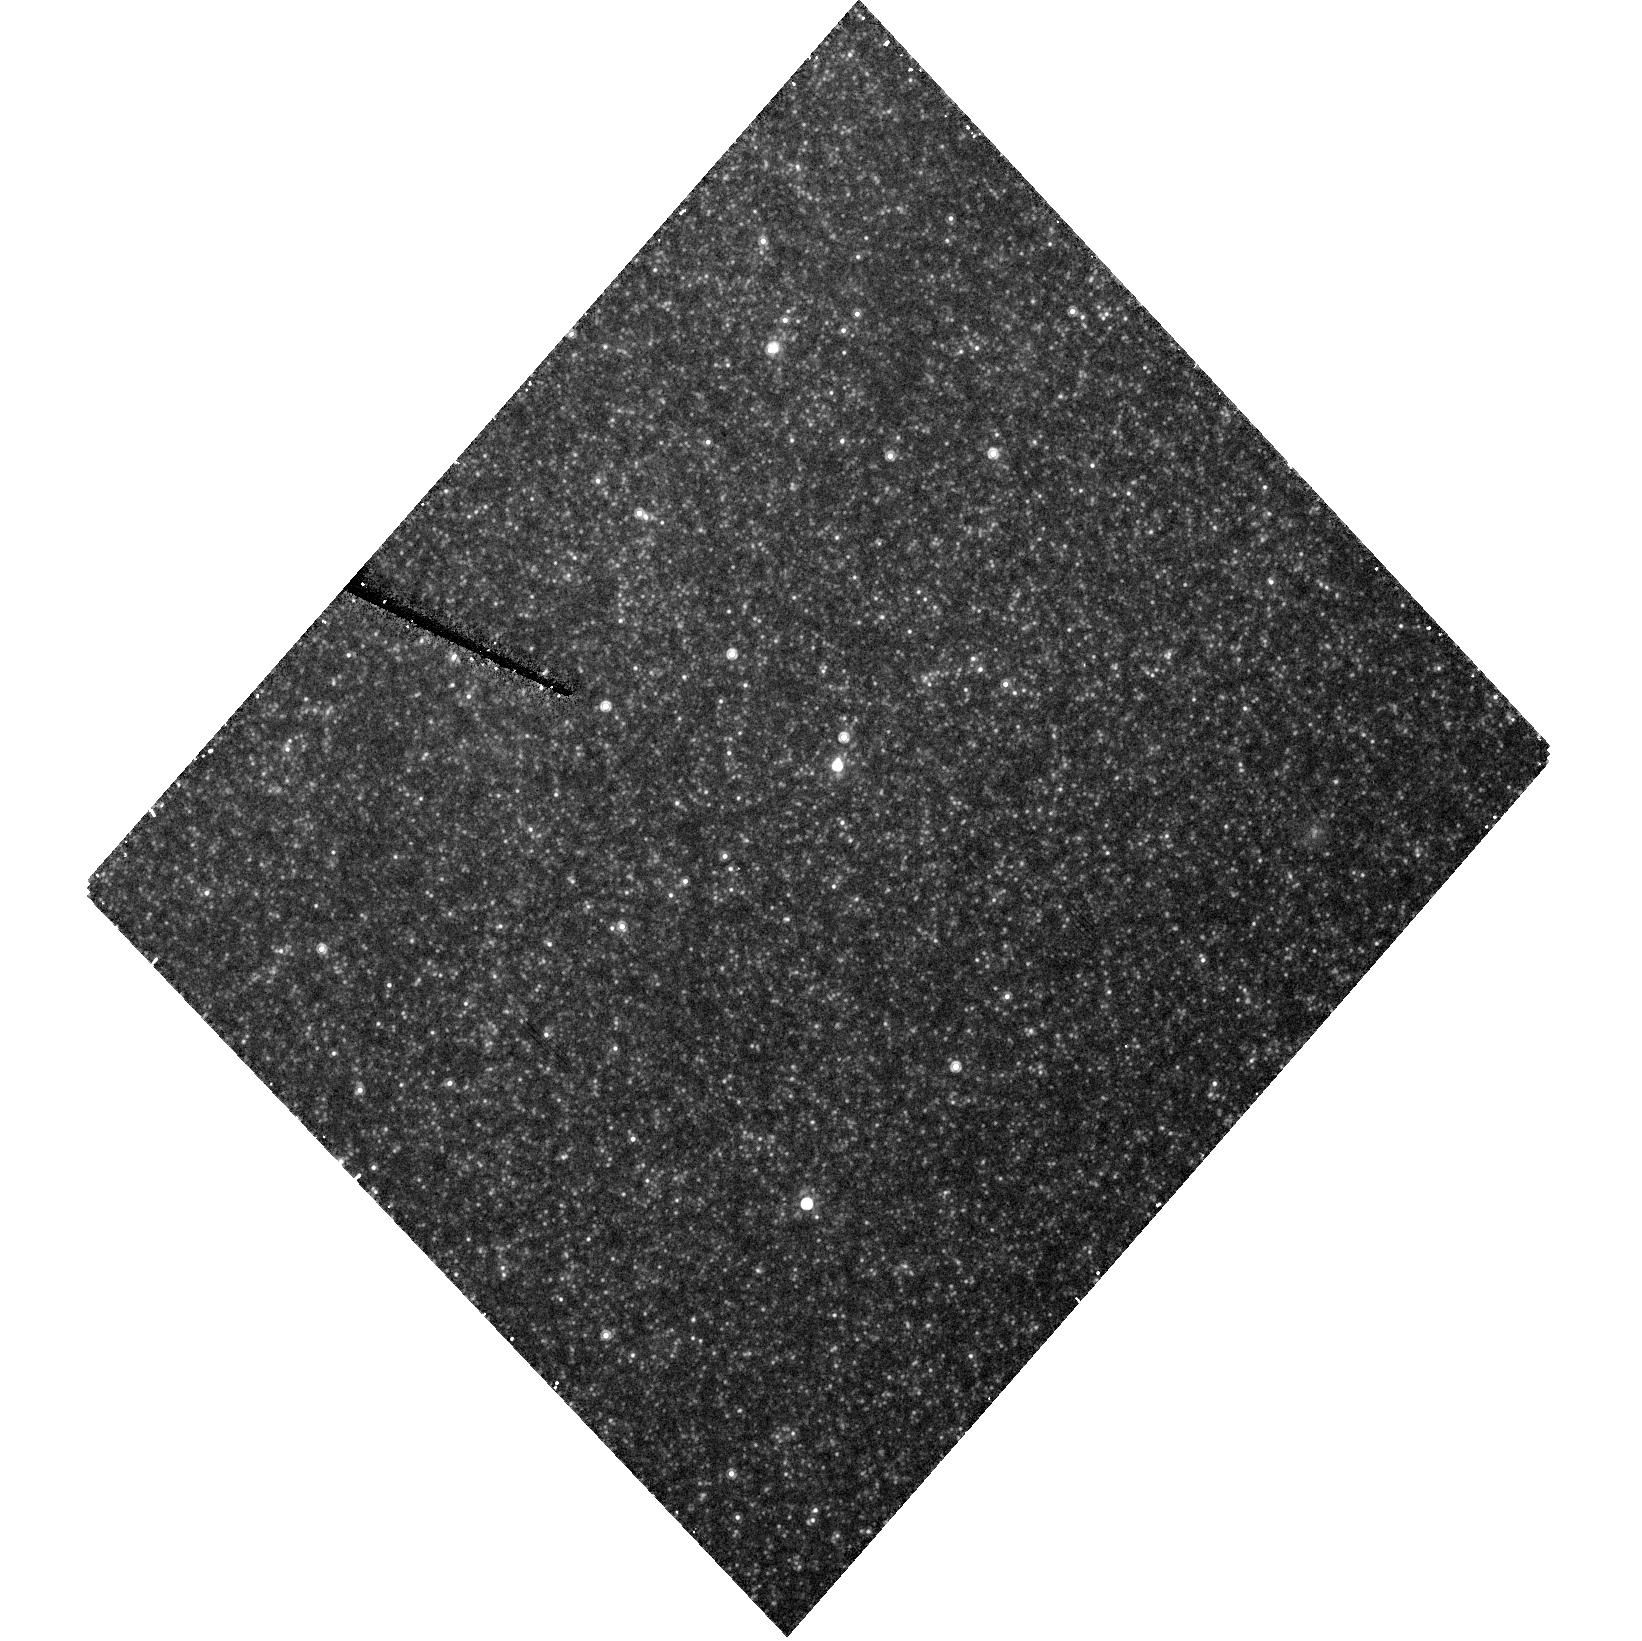
Target: SN1993J. Instrument: ACS/HRC. Filter: F814W. Exposure: 23 min. Observation ID: hst_10204_03_acs_hrc_f814w_j8zo03

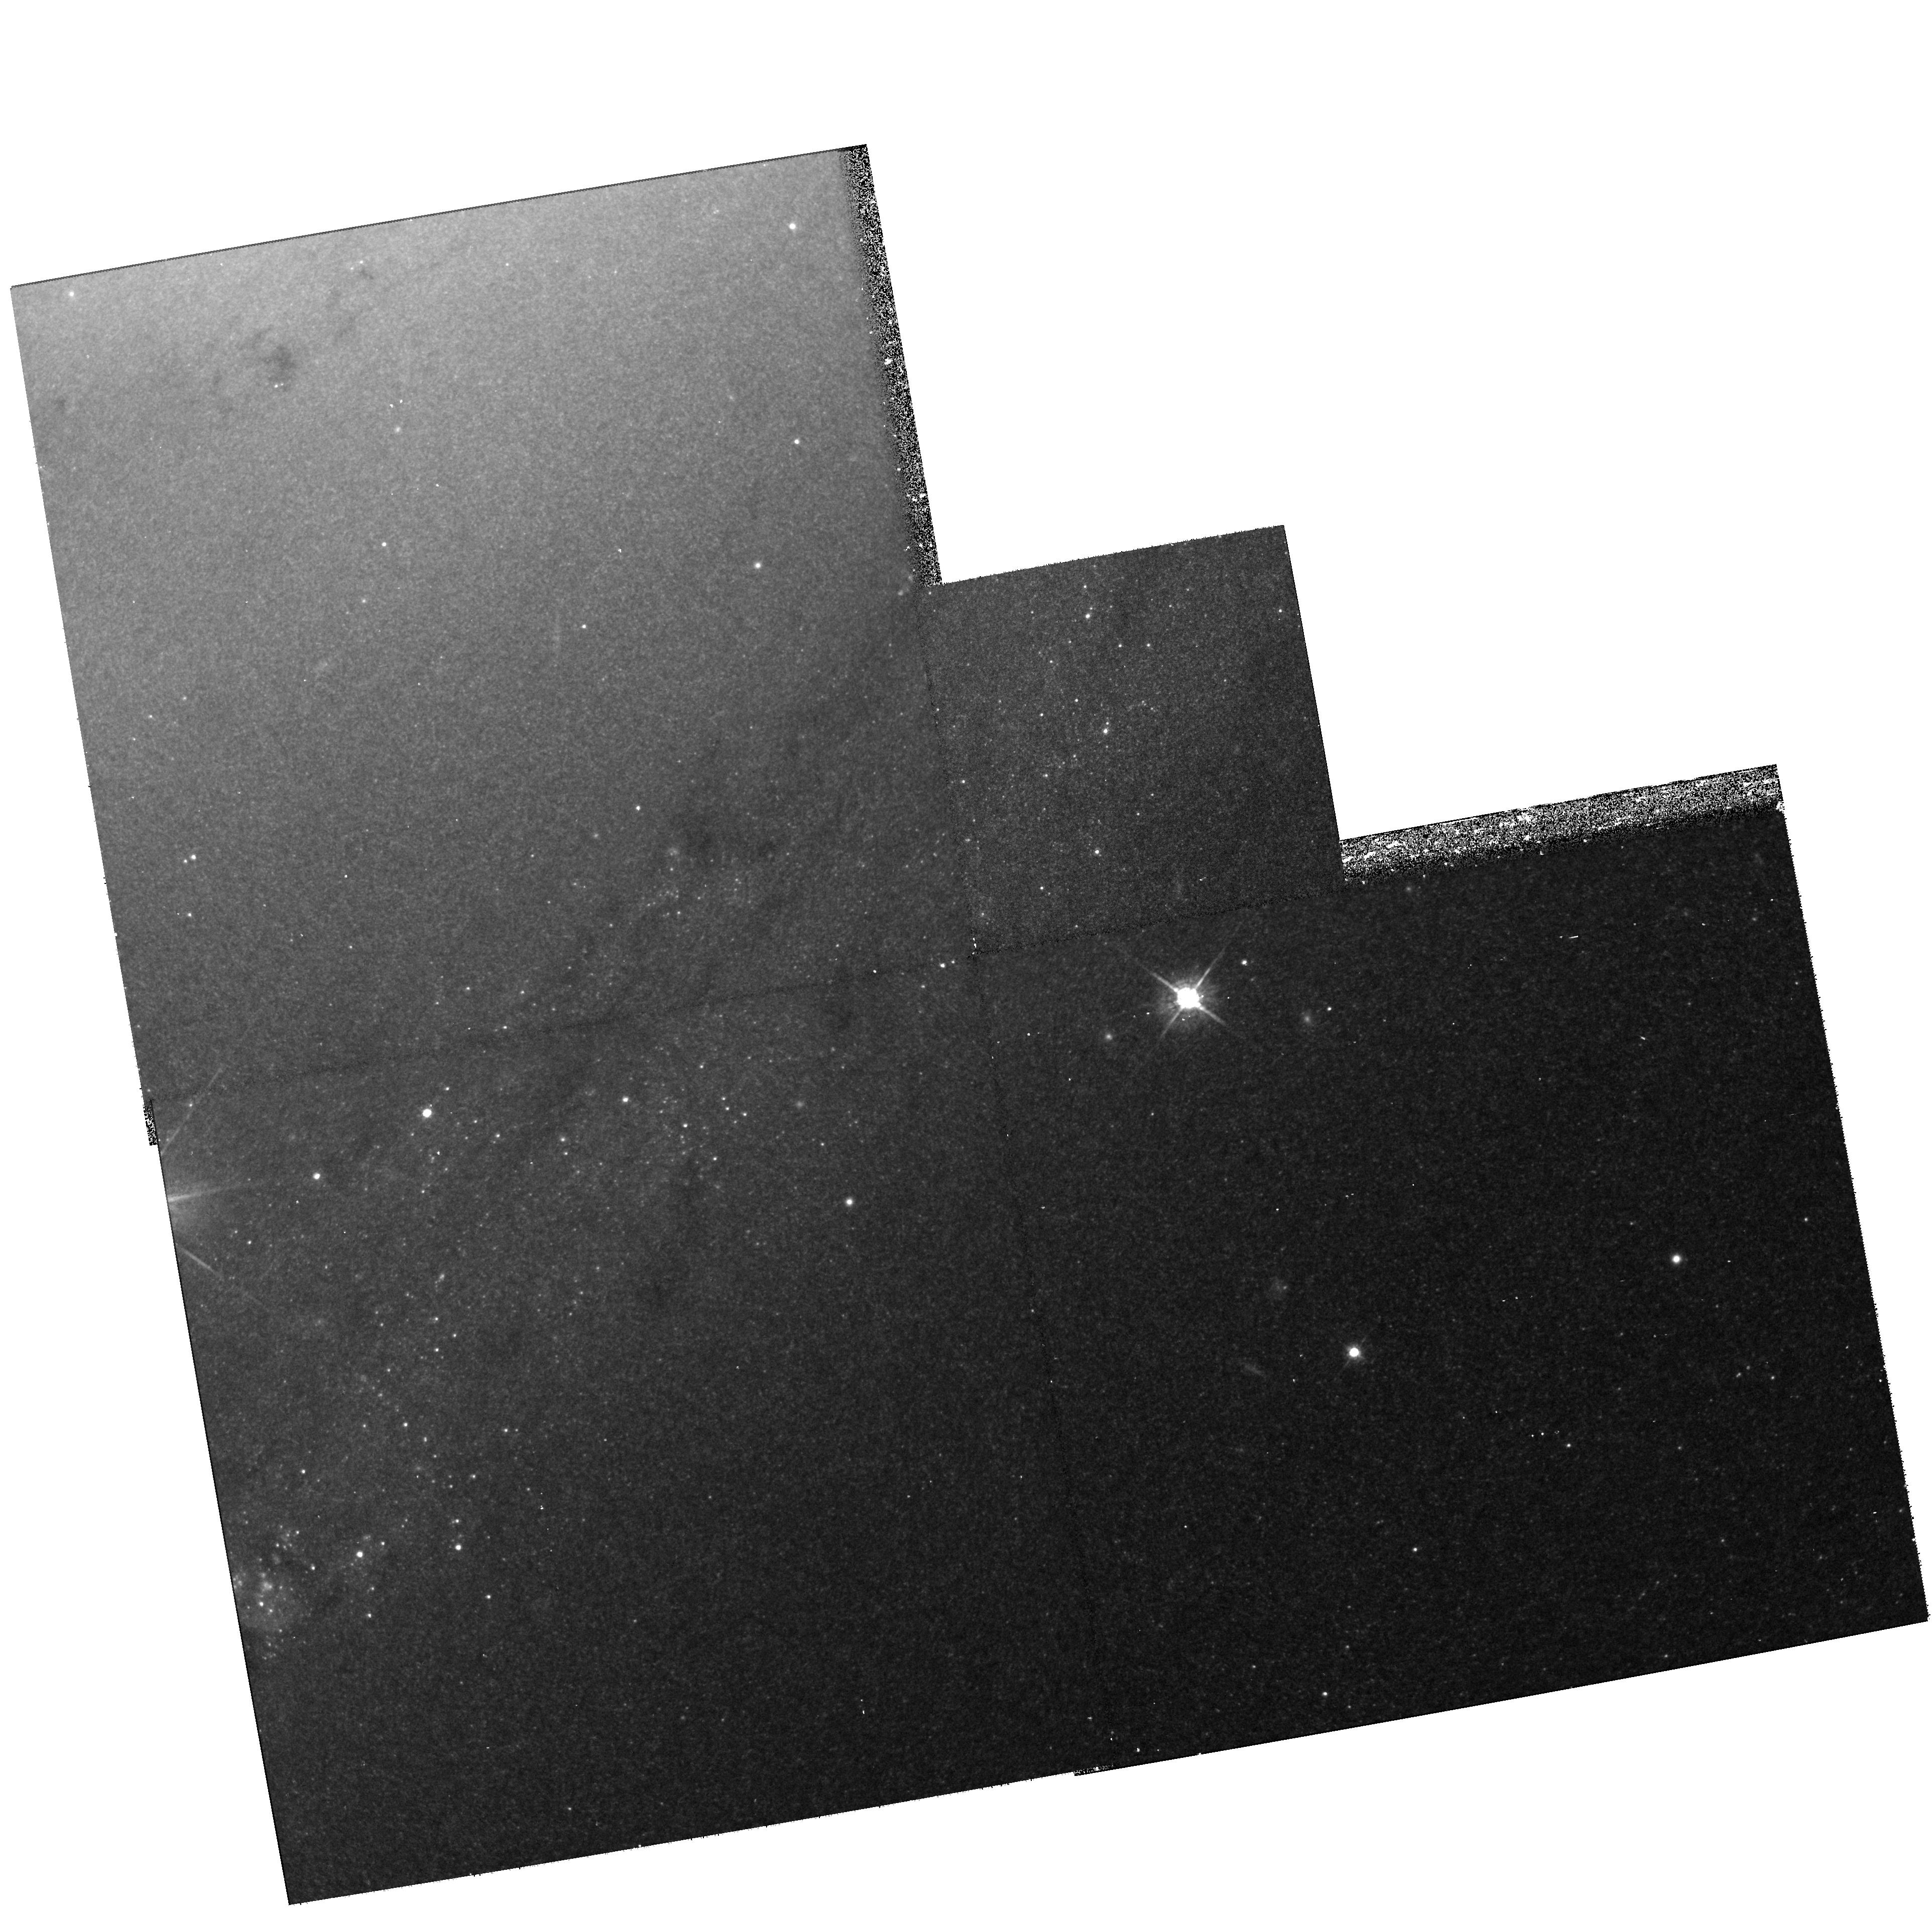
Target: SN1993J. Instrument: WFPC2/PC. Filter: F675W. Exposure: 20 min. Observation ID: hst_10204_01_wfpc2_pc_f675w_u8zo01

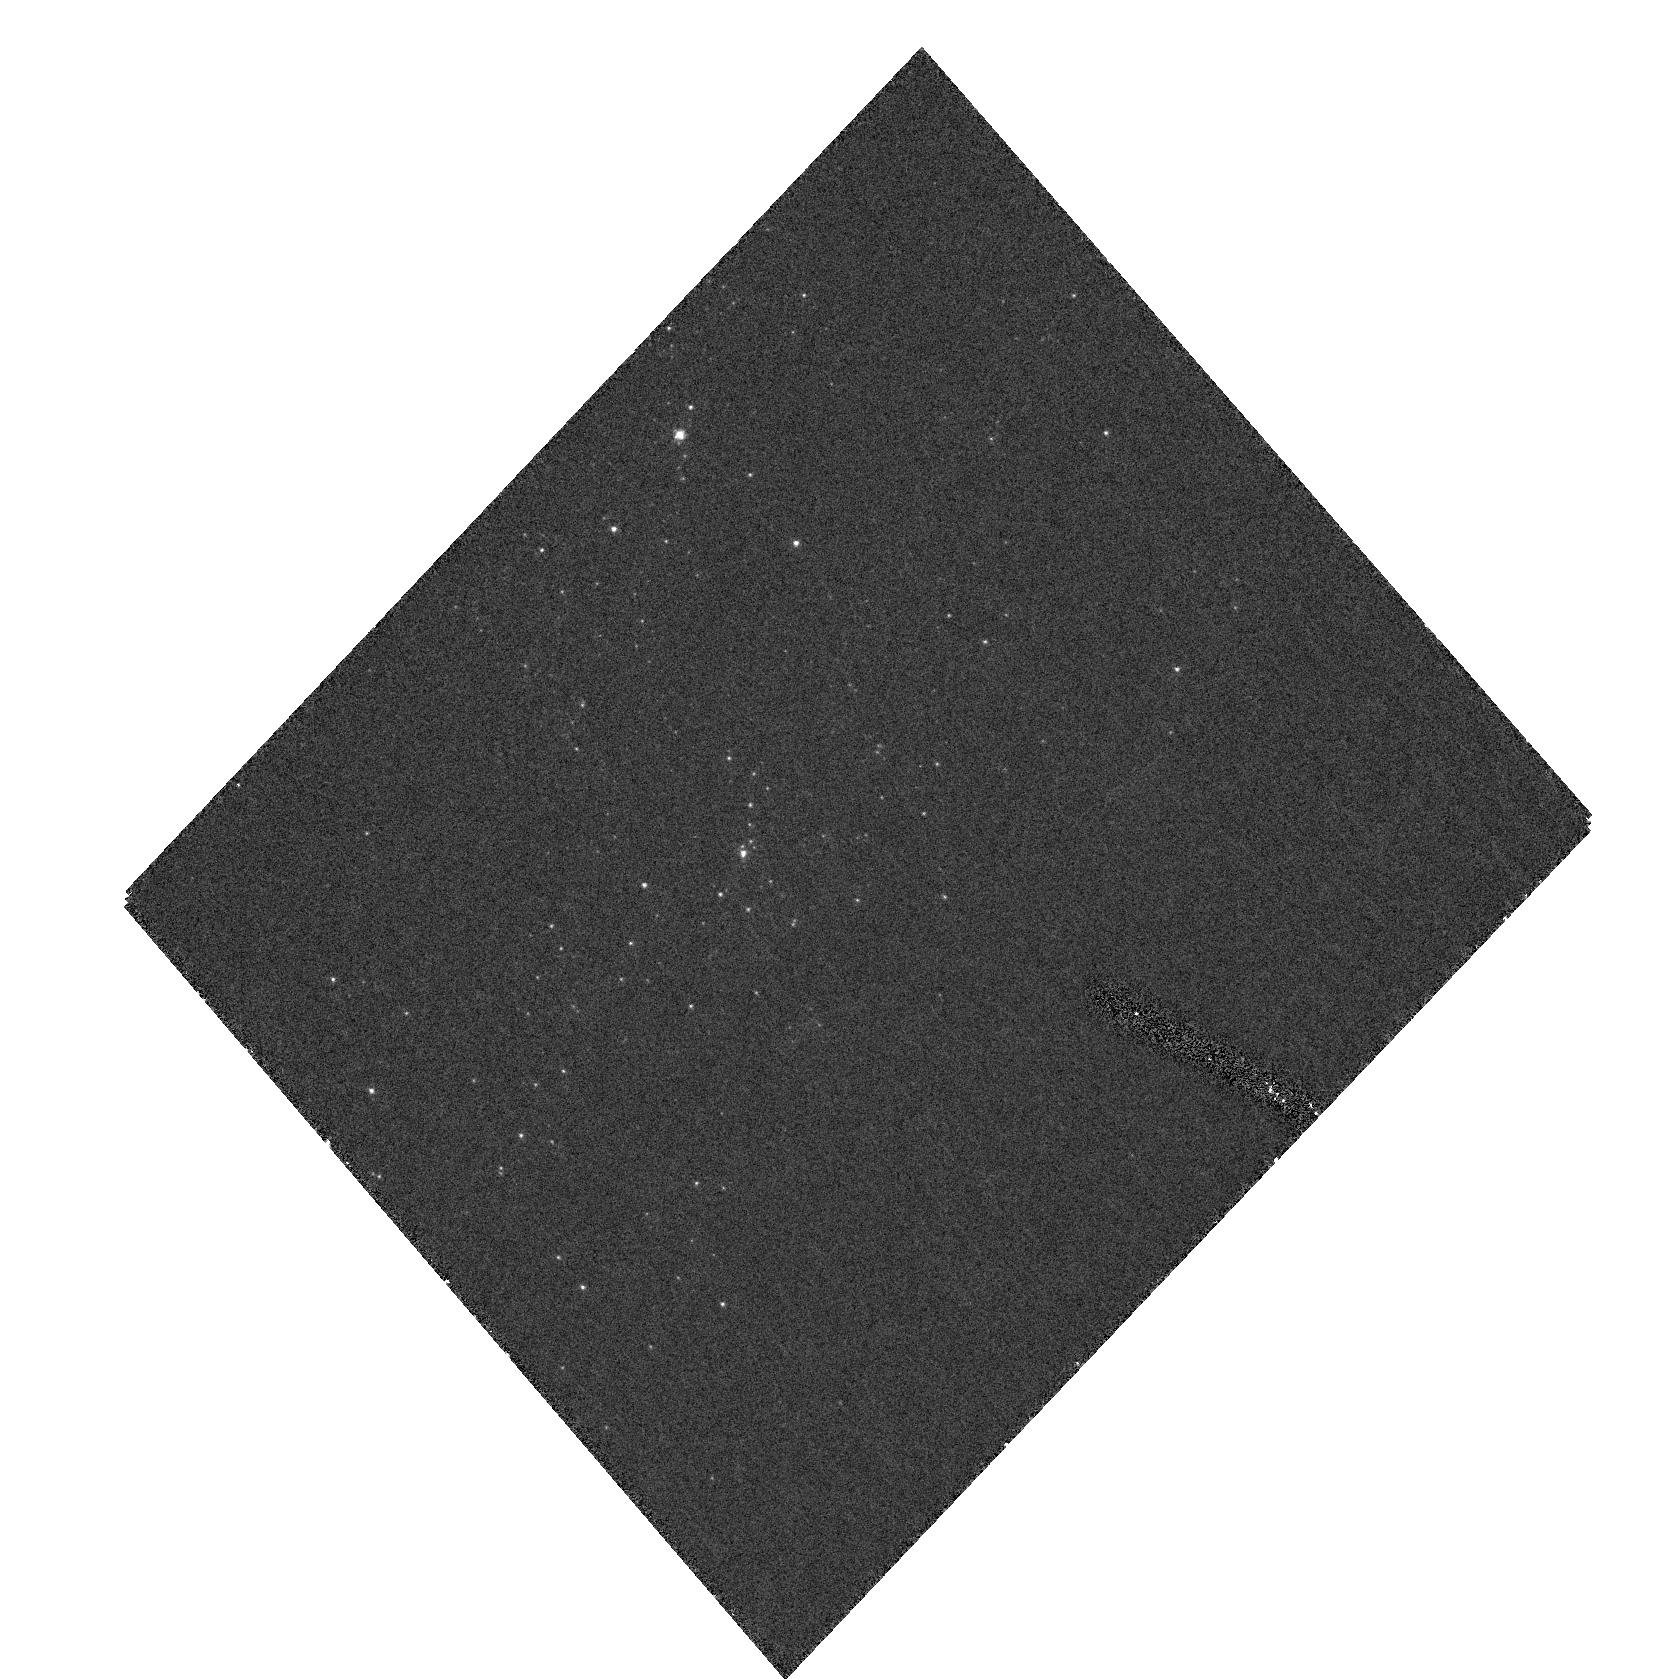
Target: SN1993J. Instrument: ACS/HRC. Filter: F330W. Exposure: 40 min. Observation ID: hst_10204_02_acs_hrc_f330w_j8zo02

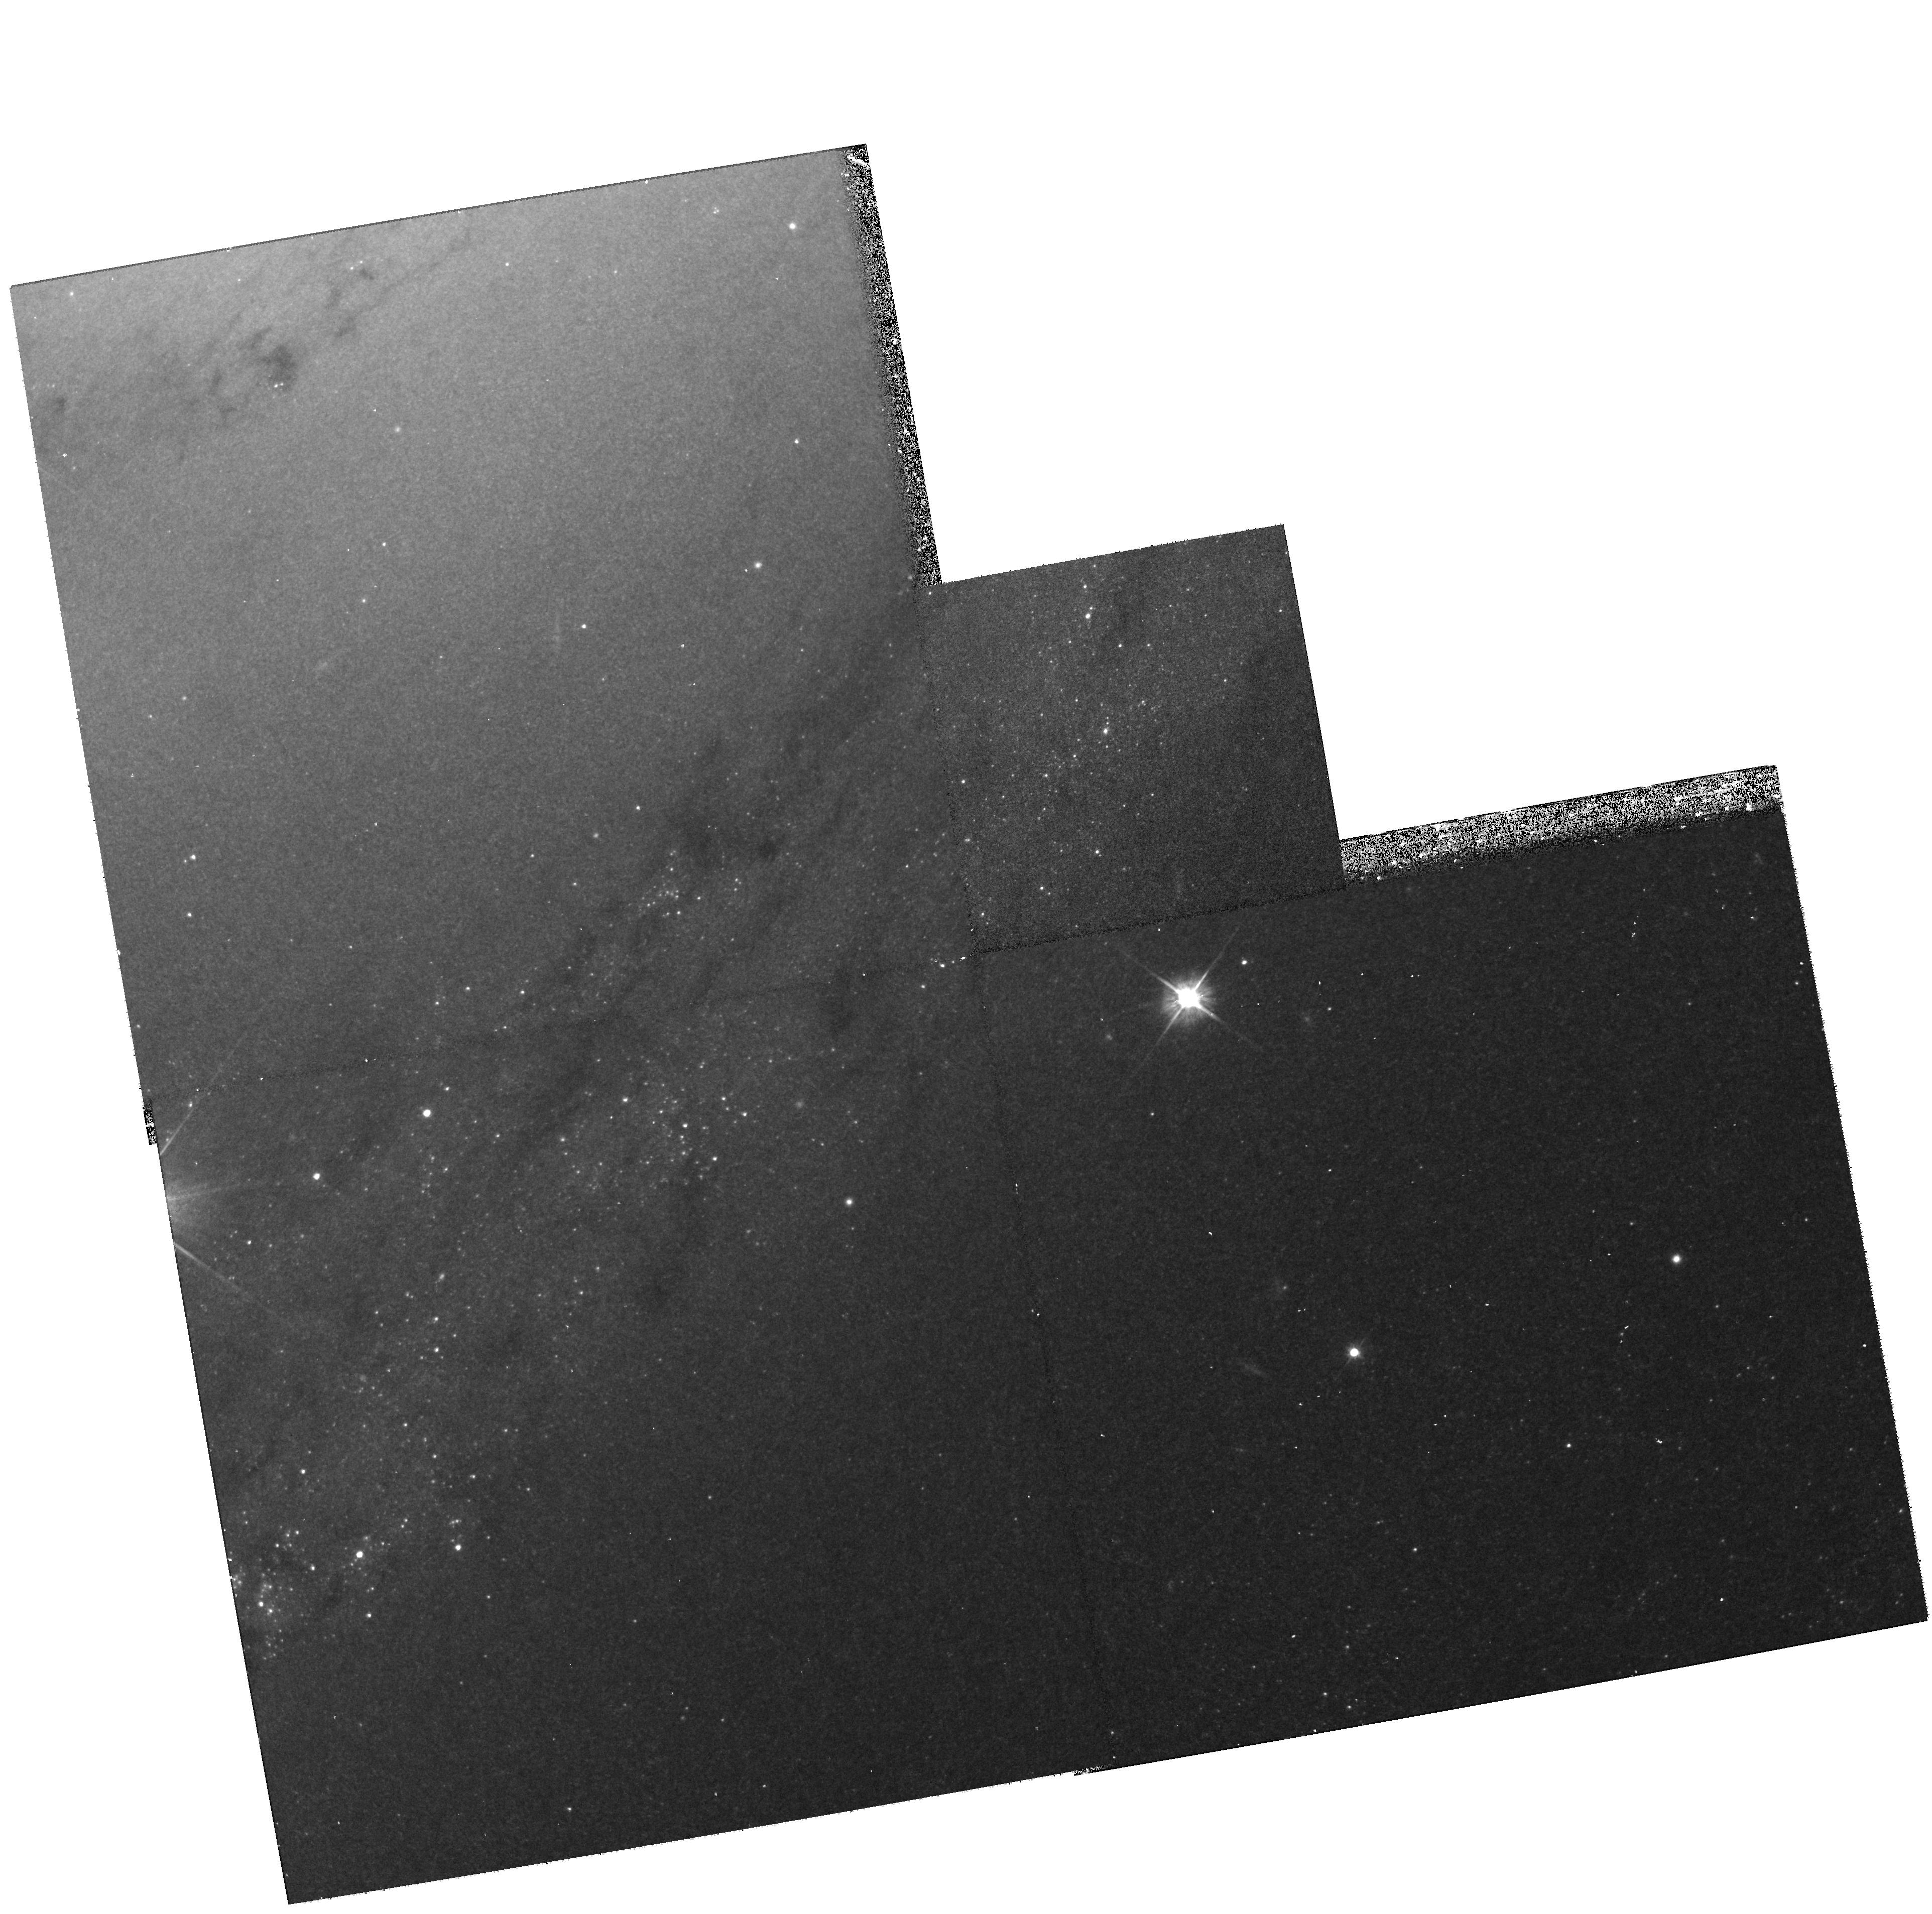
Target: SN1993J. Instrument: WFPC2/PC. Filter: F555W. Exposure: 18 min. Observation ID: hst_10204_01_wfpc2_pc_f555w_u8zo01

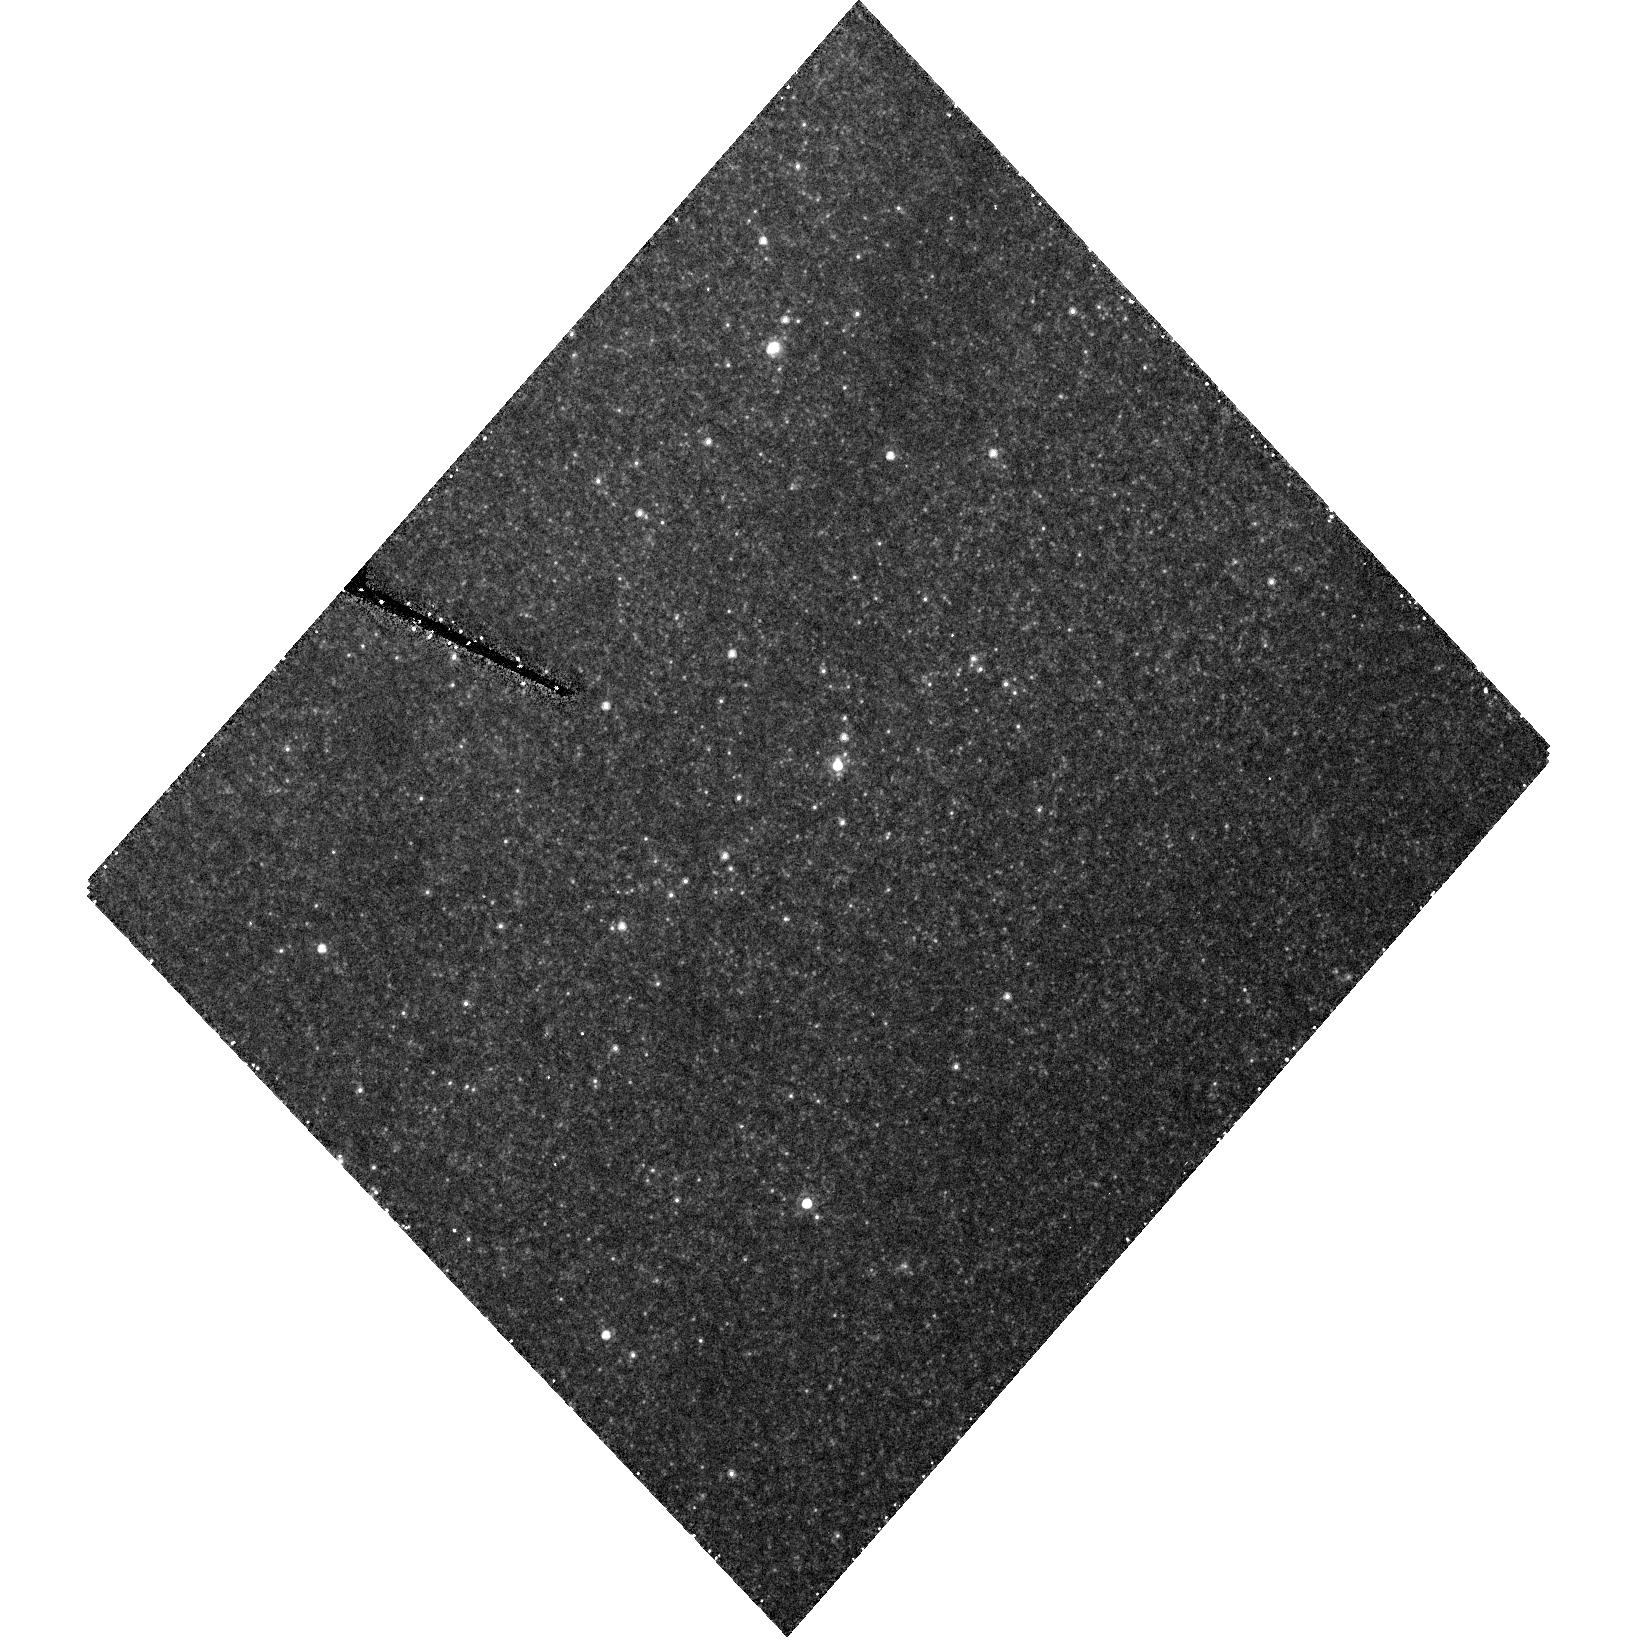
Target: SN1993J. Instrument: ACS/HRC. Filter: F625W. Exposure: 20 min. Observation ID: hst_10204_03_acs_hrc_f625w_j8zo03

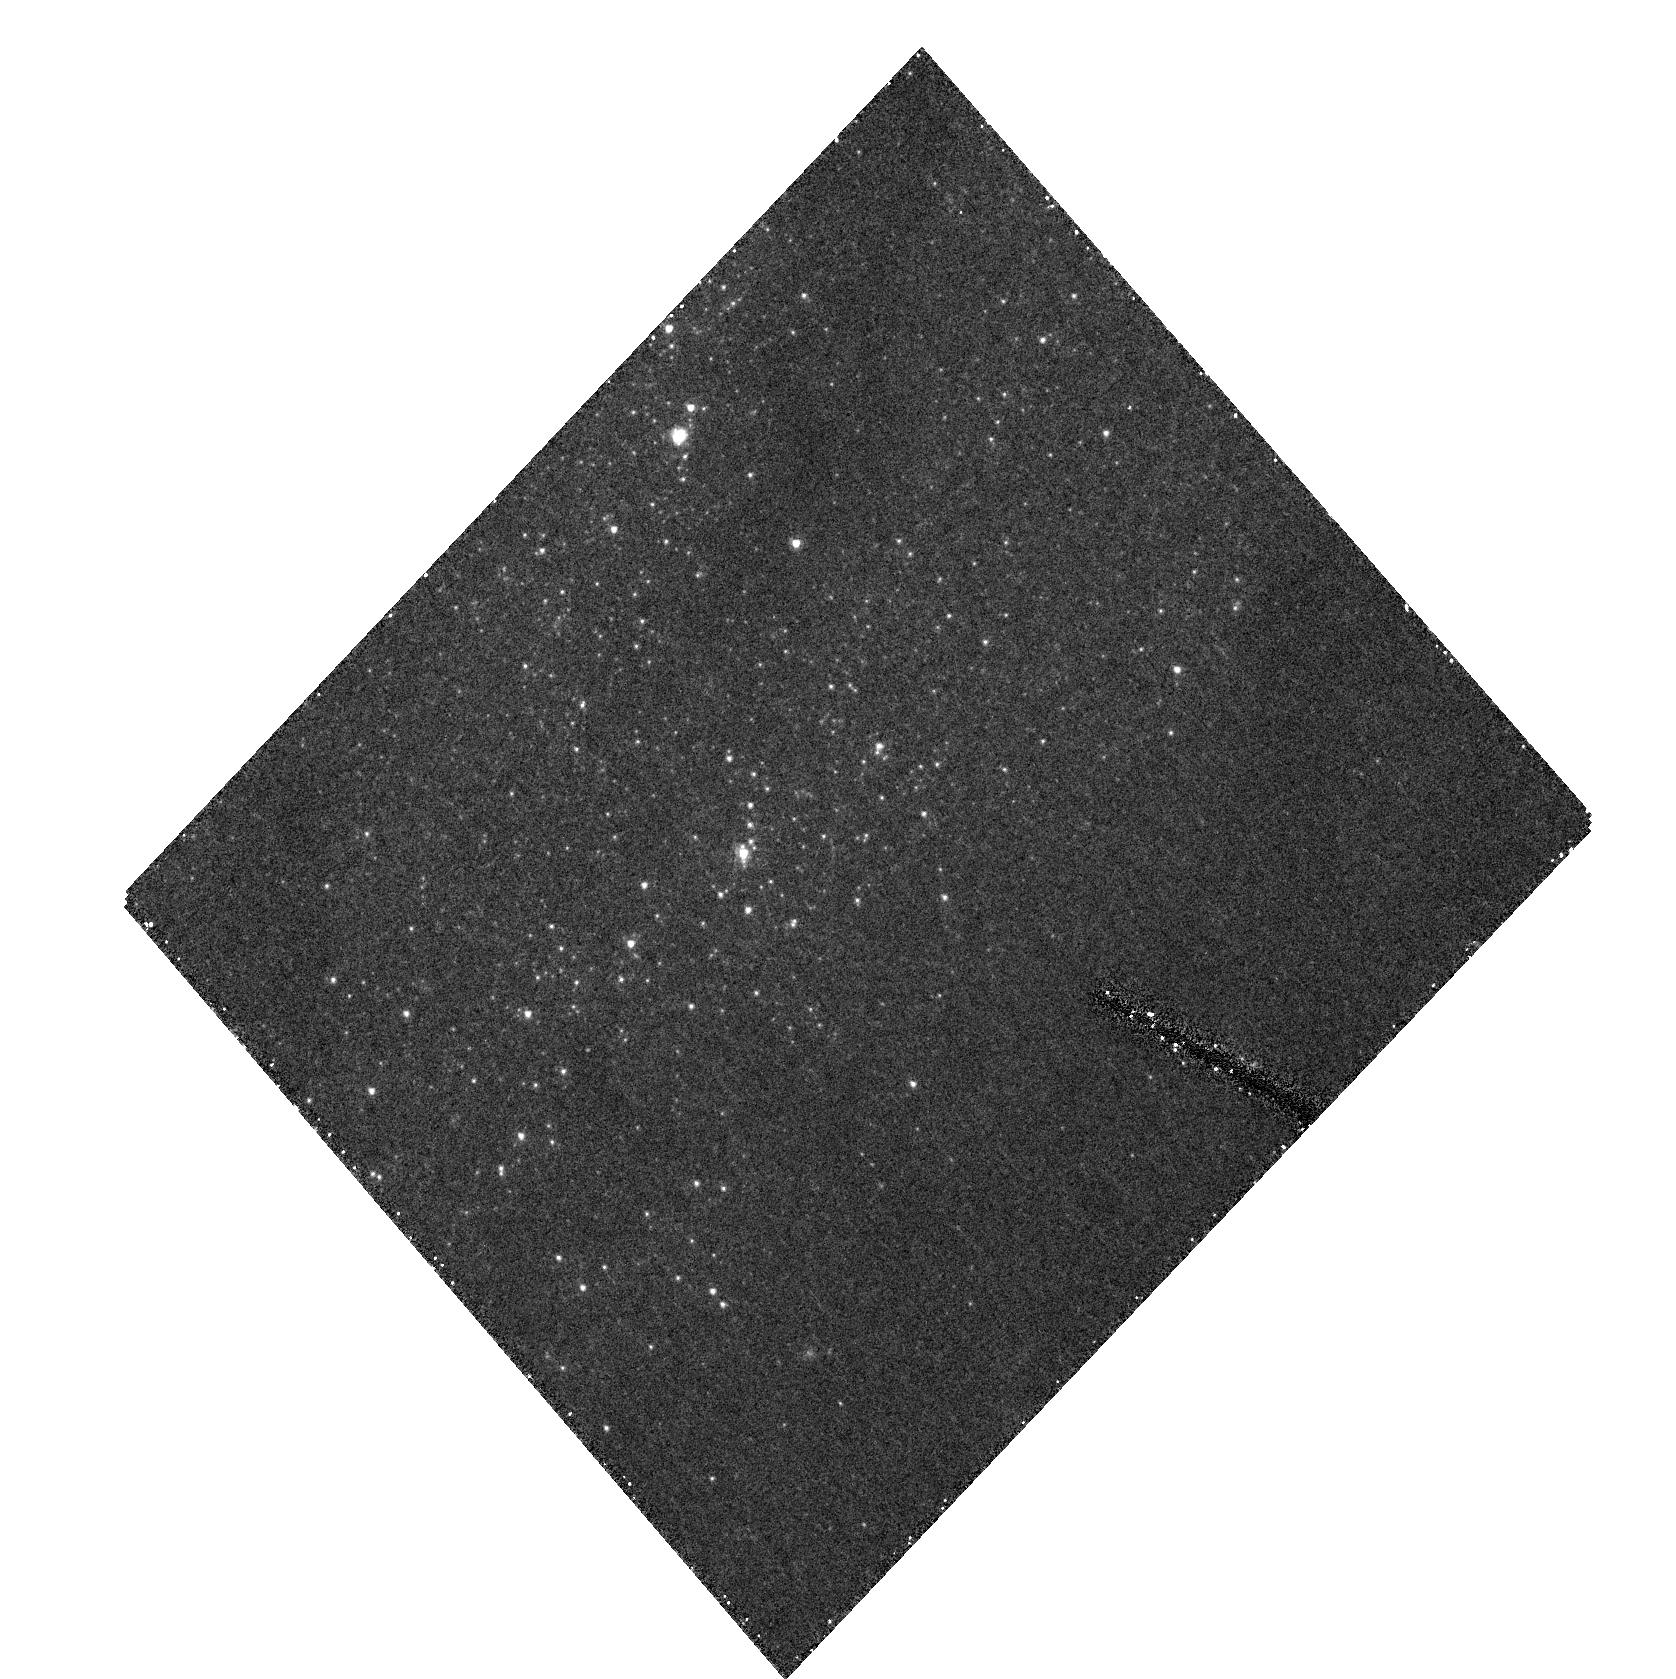
Target: SN1993J. Instrument: ACS/HRC. Filter: F435W. Exposure: 26 min. Observation ID: hst_10204_02_acs_hrc_f435w_j8zo02

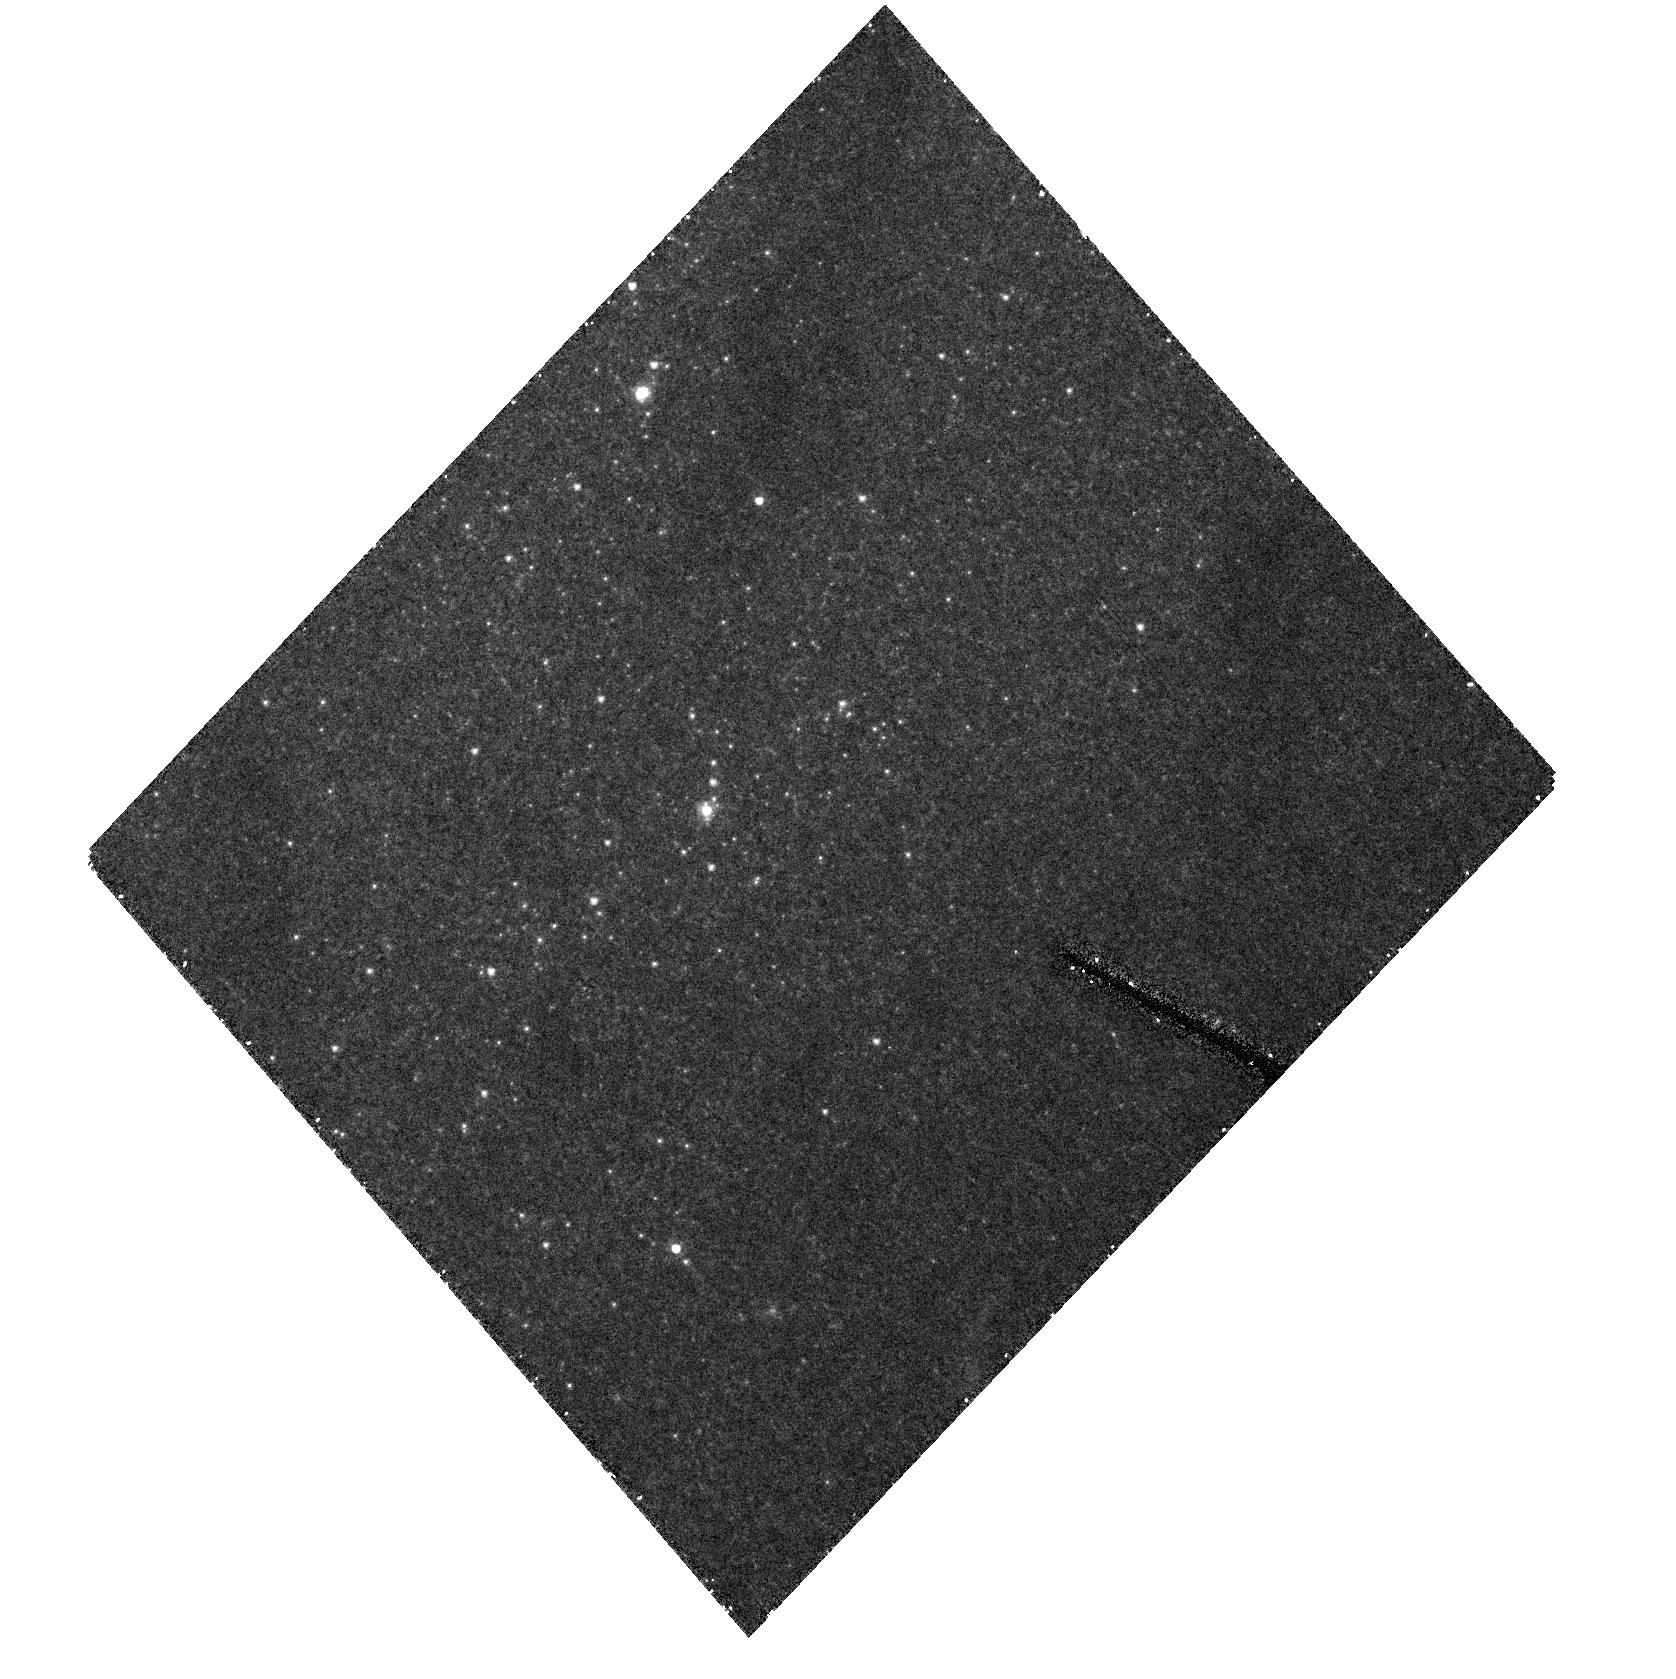
Target: SN1993J. Instrument: ACS/HRC. Filter: F555W. Exposure: 20 min. Observation ID: hst_10204_02_acs_hrc_f555w_j8zo02

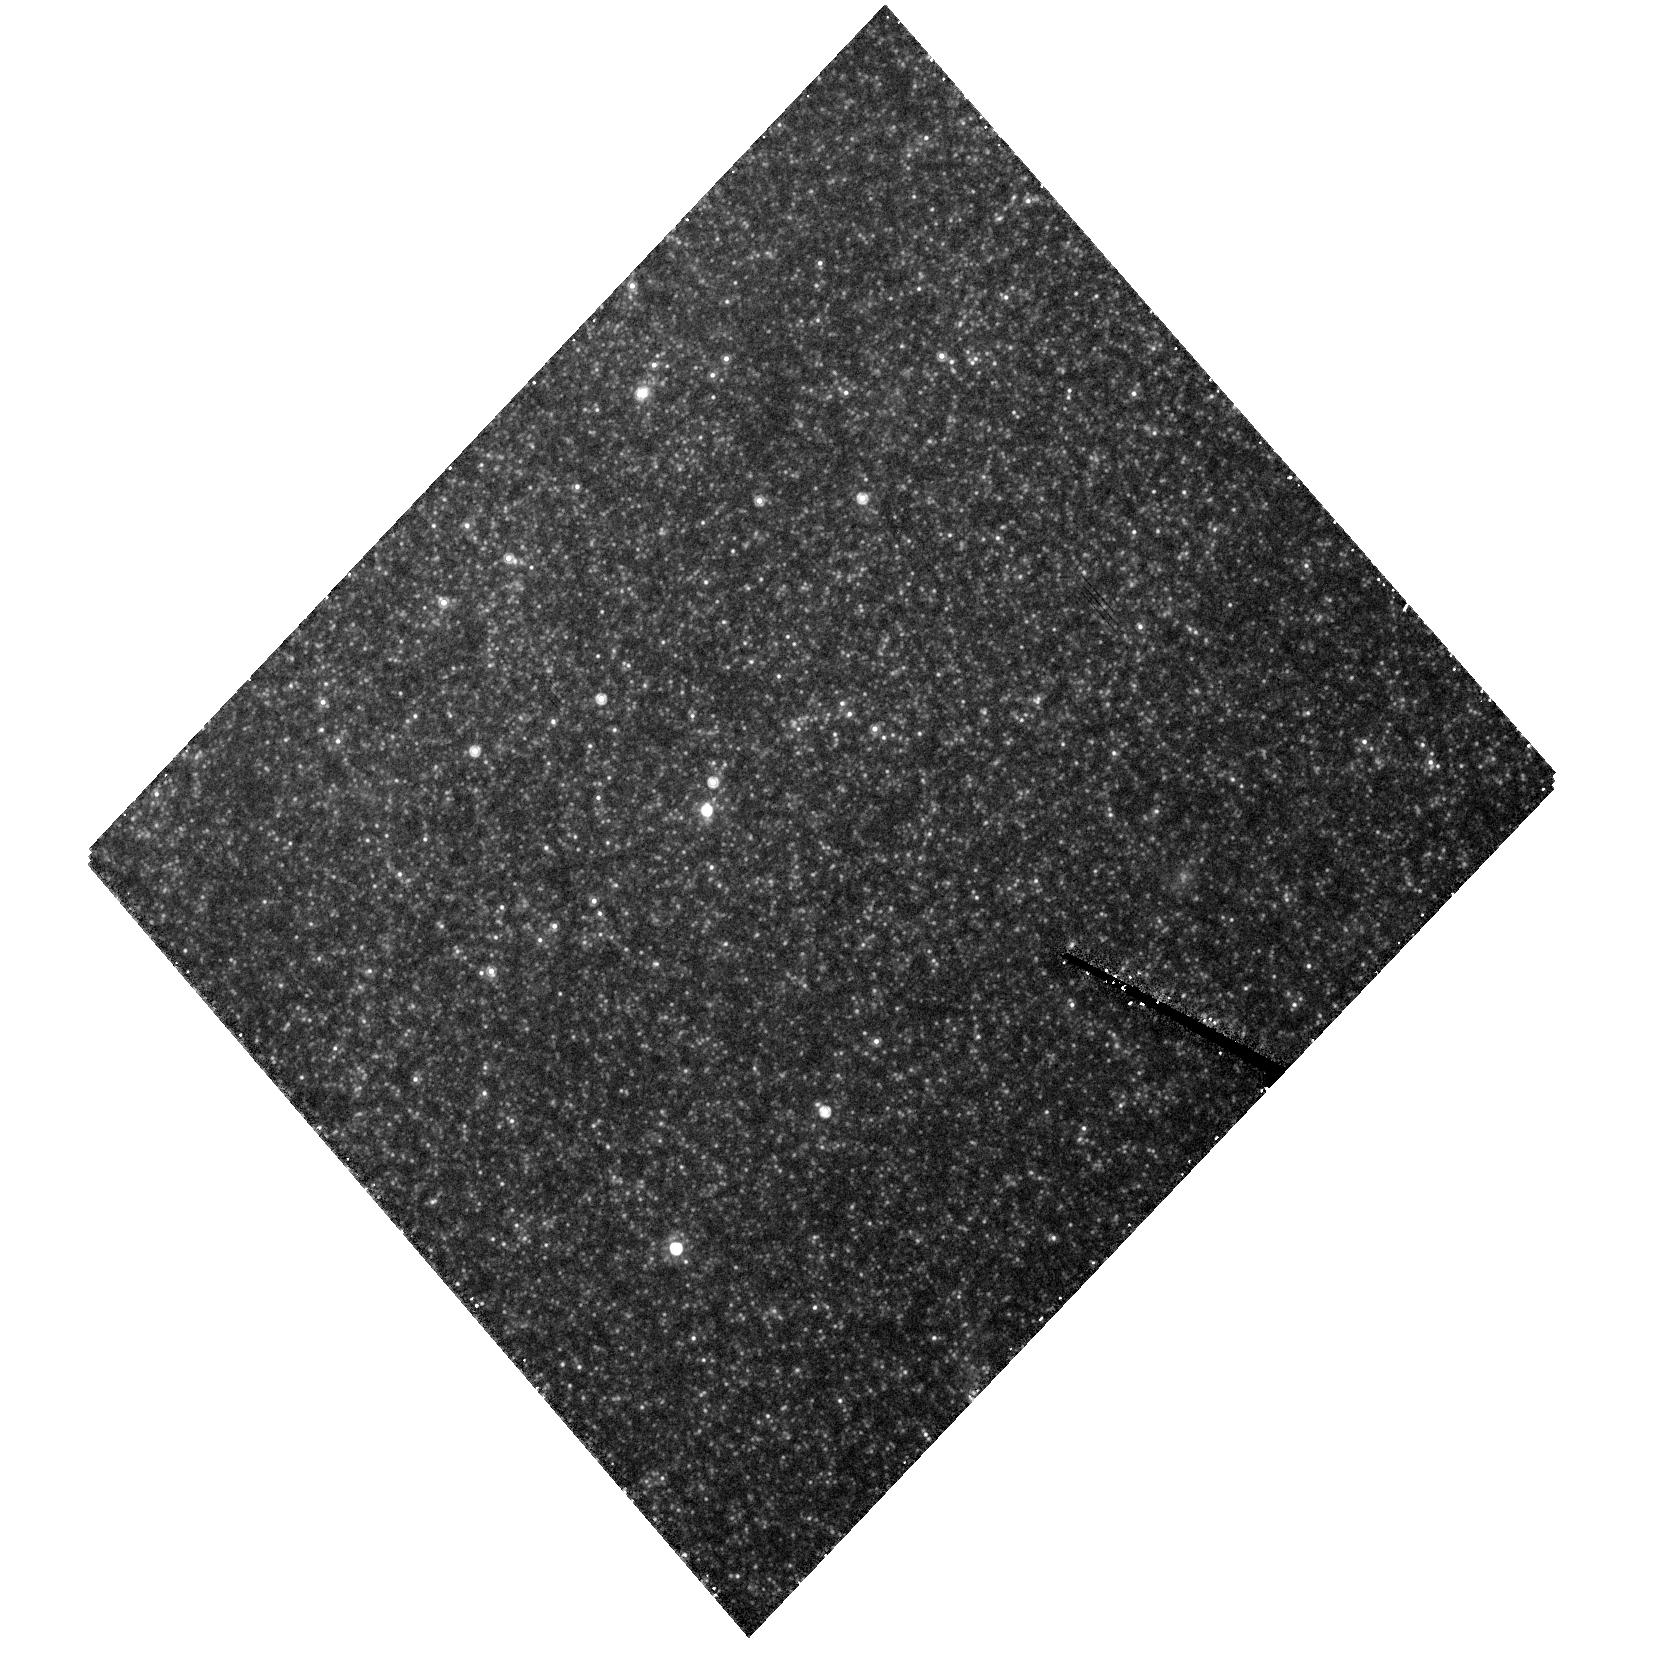
Target: SN1993J. Instrument: ACS/HRC. Filter: F814W. Exposure: 29 min. Observation ID: hst_10204_02_acs_hrc_f814w_j8zo02

Evolution of Light Echoes of SN 1993J (PI: Sugerman, Ben E. K.)

SN 1993J is the nearest SN in the last decade, and only one of seven objects to produce confirmed light echoes. Our analyses of archival HST/WFPC2 datareve aled that the SN has illuminated at least two light-echo structures in the galaxy M81. Those echoes appear to define two sheets of dust, located roughly 260 ly and 770 ly in front of the SN, which are the first, and most efficient, 3-D probes of the ISM in M81. The echoes not only reveal the ISM's structure, but also constrain the density, composition and grain-size of its dust. Echoes are transient events, and as they change on timescales shorter than a year, continued monitoring will reveal new illuminated material, tracing interstellar and circumstellar structure. We propose a modest and highly efficient campaign by HST to image these and yet undiscovered echoes toward SN 1993J. Such observations will build the first direct 3-D map of the ISM within a million cubic parsecs of M81's spiral arm, and may glimpse the circumstellar environment affected by the projenitor's mass loss. Such results probe the nature of extragalactic dust, reveal spatio-kinematic information about the M81's disk, tightly constrain its internal extinction, and under the proper circumstances, provide an independent distance measurement to the host galaxy.